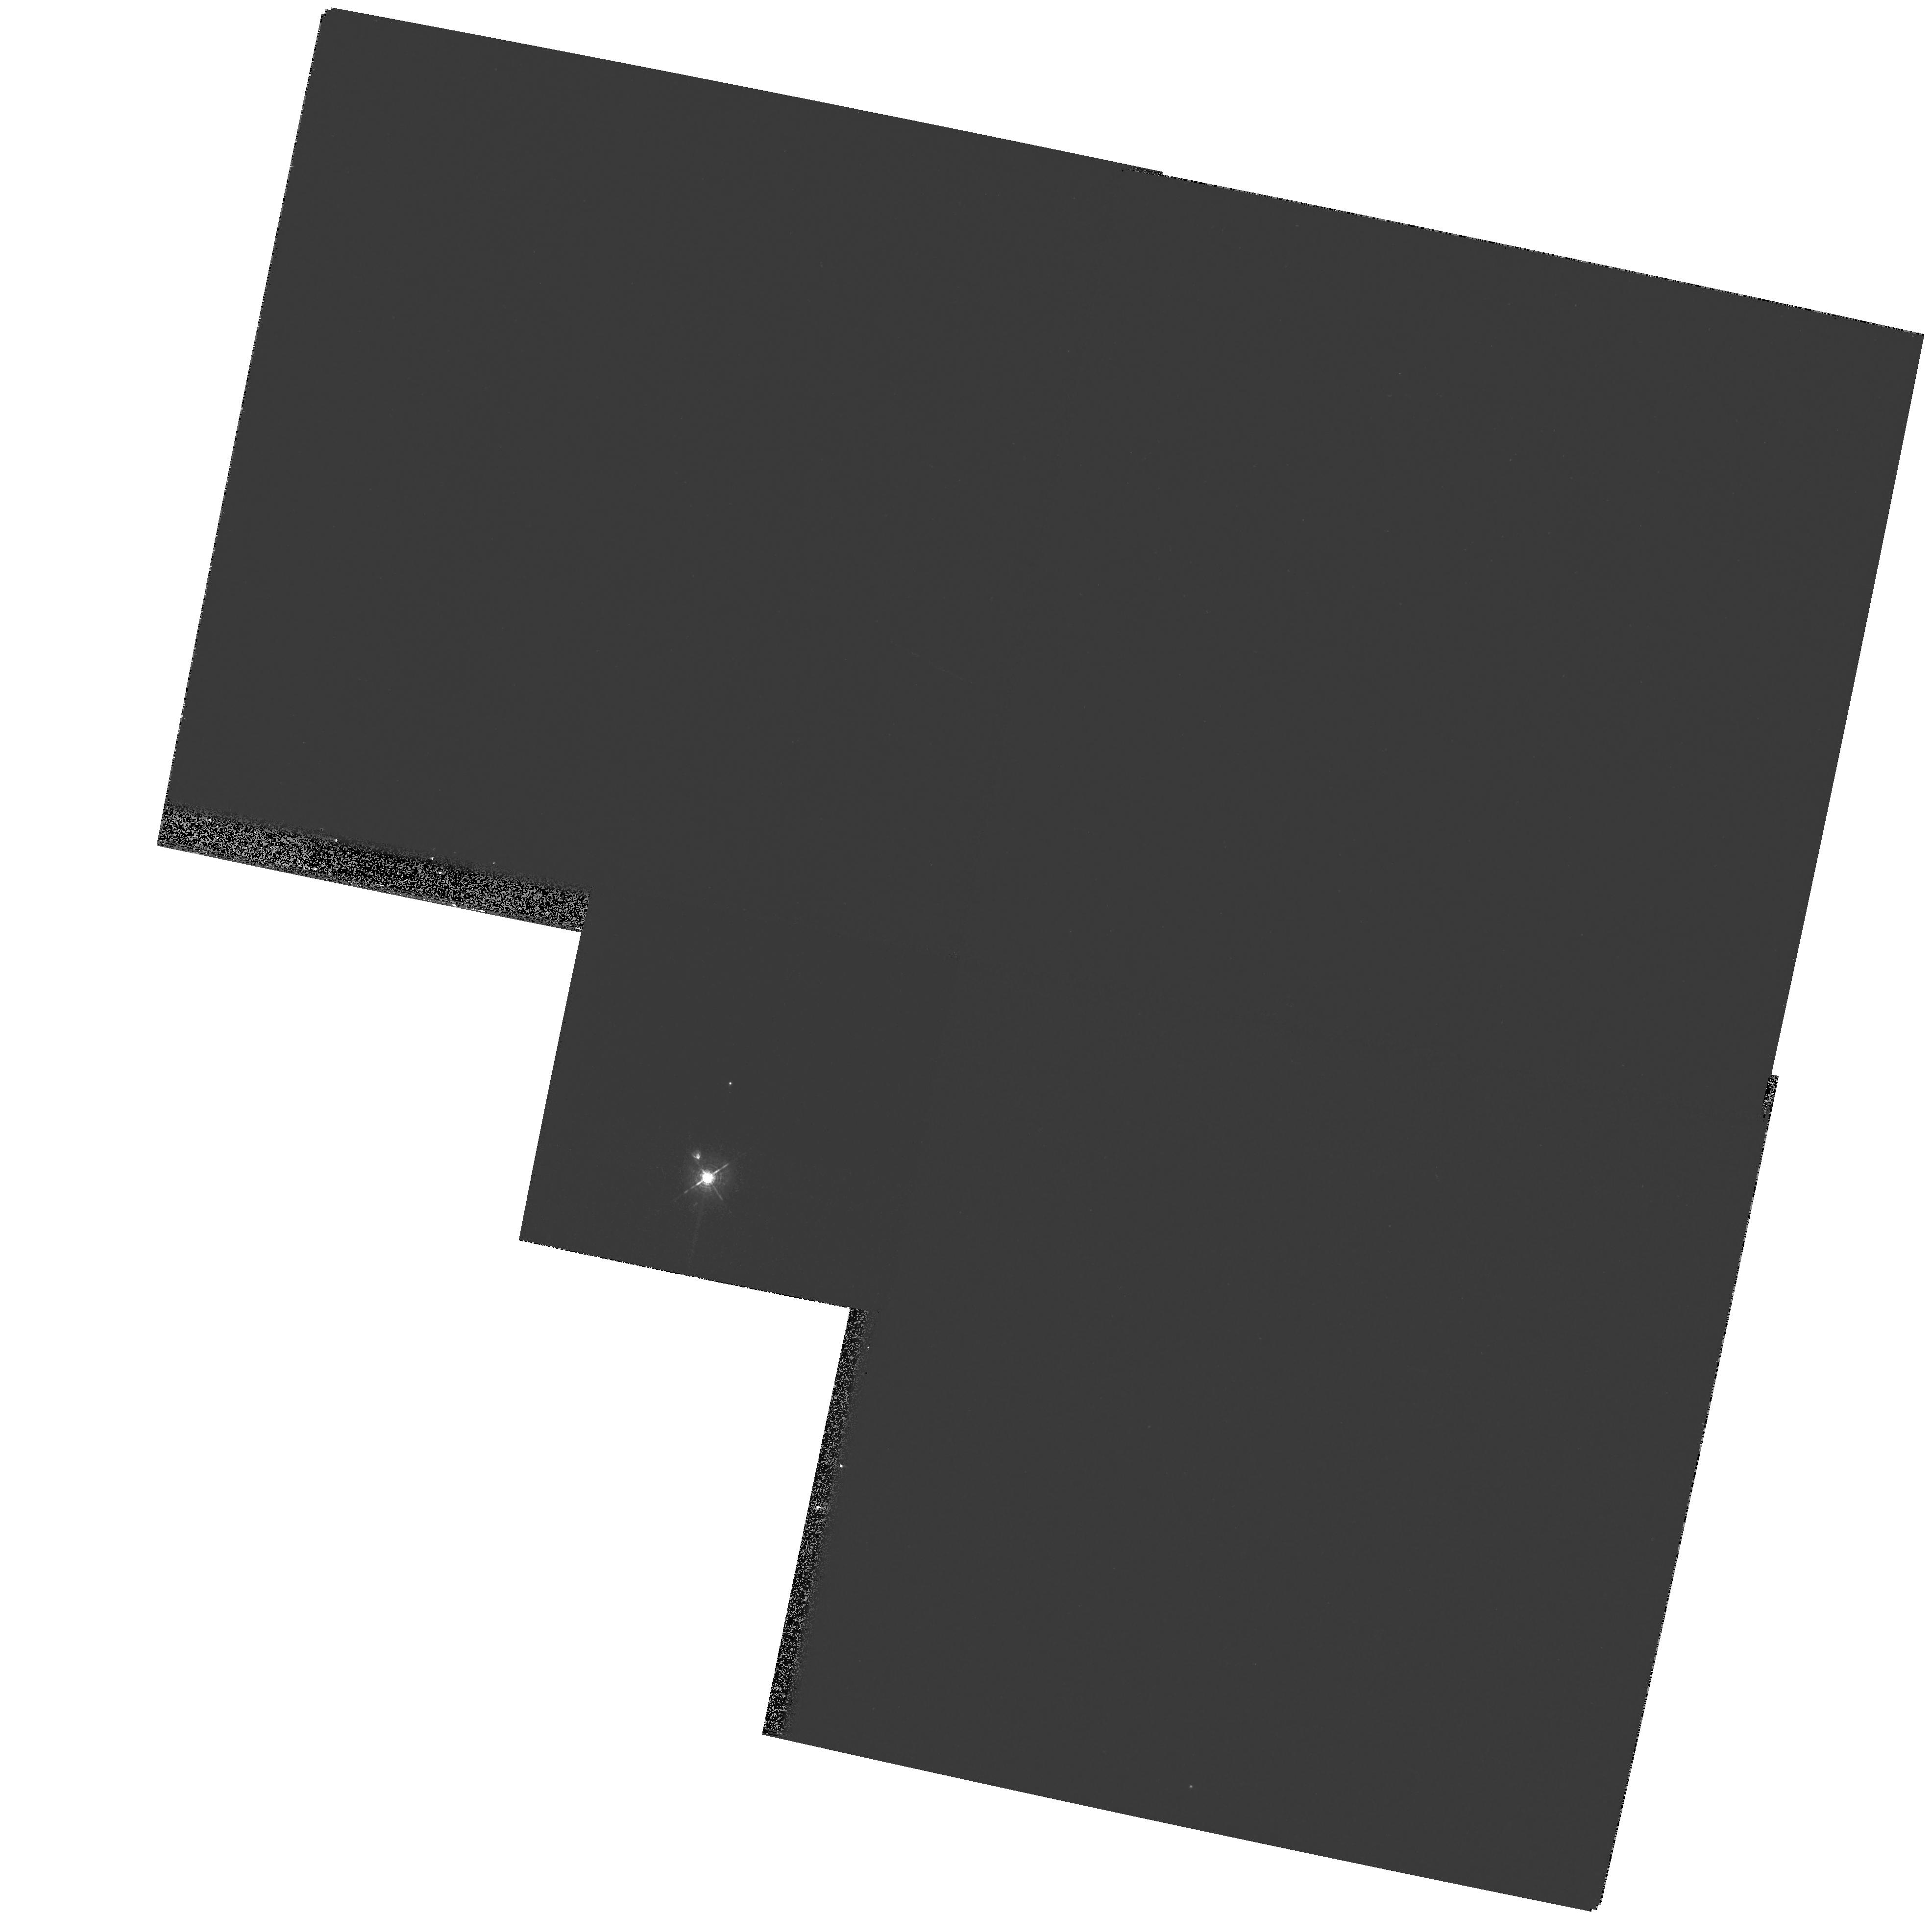
Target: AB-DOR-B. Instrument: WFPC2/PC. Filter: F502N. Exposure: 3 min. Observation ID: hst_11132_01_wfpc2_pc_f502n_u9yk01

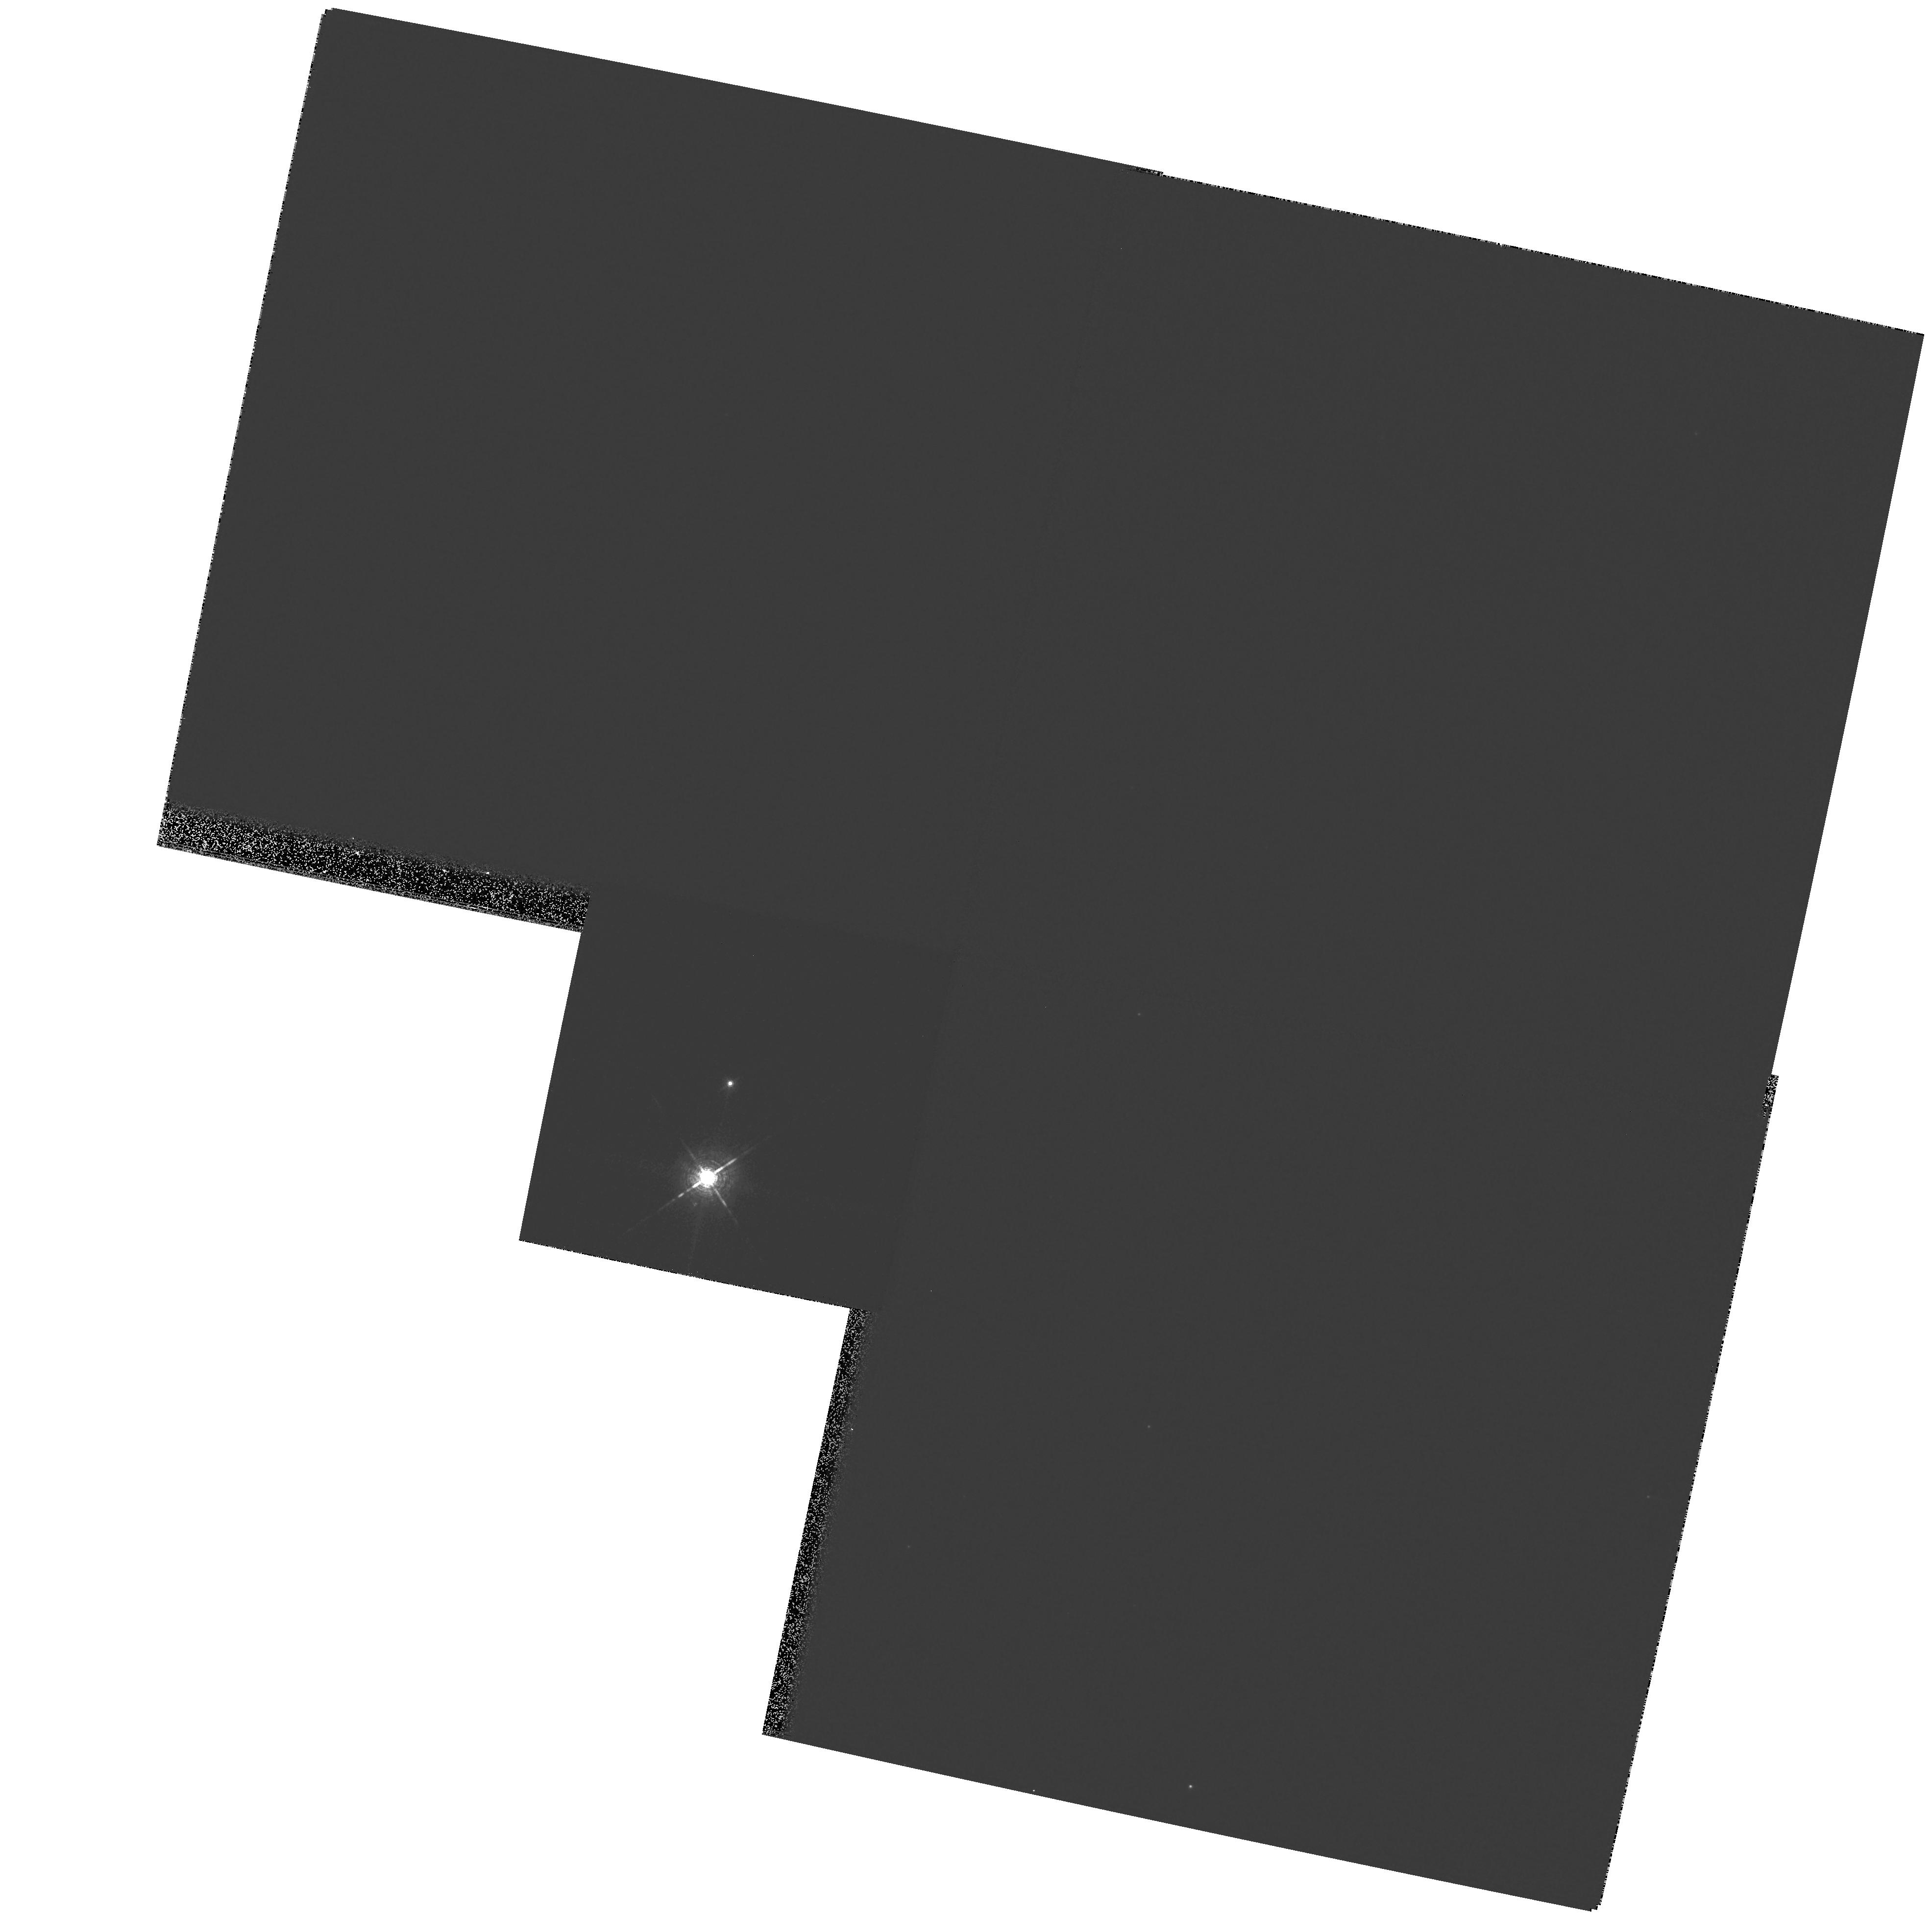
Target: AB-DOR-B. Instrument: WFPC2/PC. Filter: F656N. Exposure: 3 min. Observation ID: hst_11132_01_wfpc2_pc_f656n_u9yk01

Constraining the age of the AB Dor system (PI: Janson, Markus R.)

The zero-age main sequence K-type star AB Dor, with an age of 25 to 125 Myr, is the most active young star in the solar neighbourhood. It is part of a quadruple system of young stars. The mass of AB Dor C, the closest and lowest mass companion, has been derived from astrometric observations (with the VLA and adaptive optics at the VLT) to 94+-3 times the mass of Jupiter. The low mass (close to the hydrogen burning limit) combined with the young age makes AB Dor C a unique calibration source for evolutionary tracks for very low-mass stars and brown dwarfs, provided that a precise age estimate can be derived for the system. We propose to use the HST planetary camera to obtain resolved component photometry of the M-type pre-main sequence star AB Dor Ba and Bb in order to derive individual spectral types and luminosities, which will enable us to age-date the AB Dor system to better than +-20 Myr. In addition, the observations will help to constrain the Ba/Bb orbit, and hence to derive dynamical mass estimates as well.